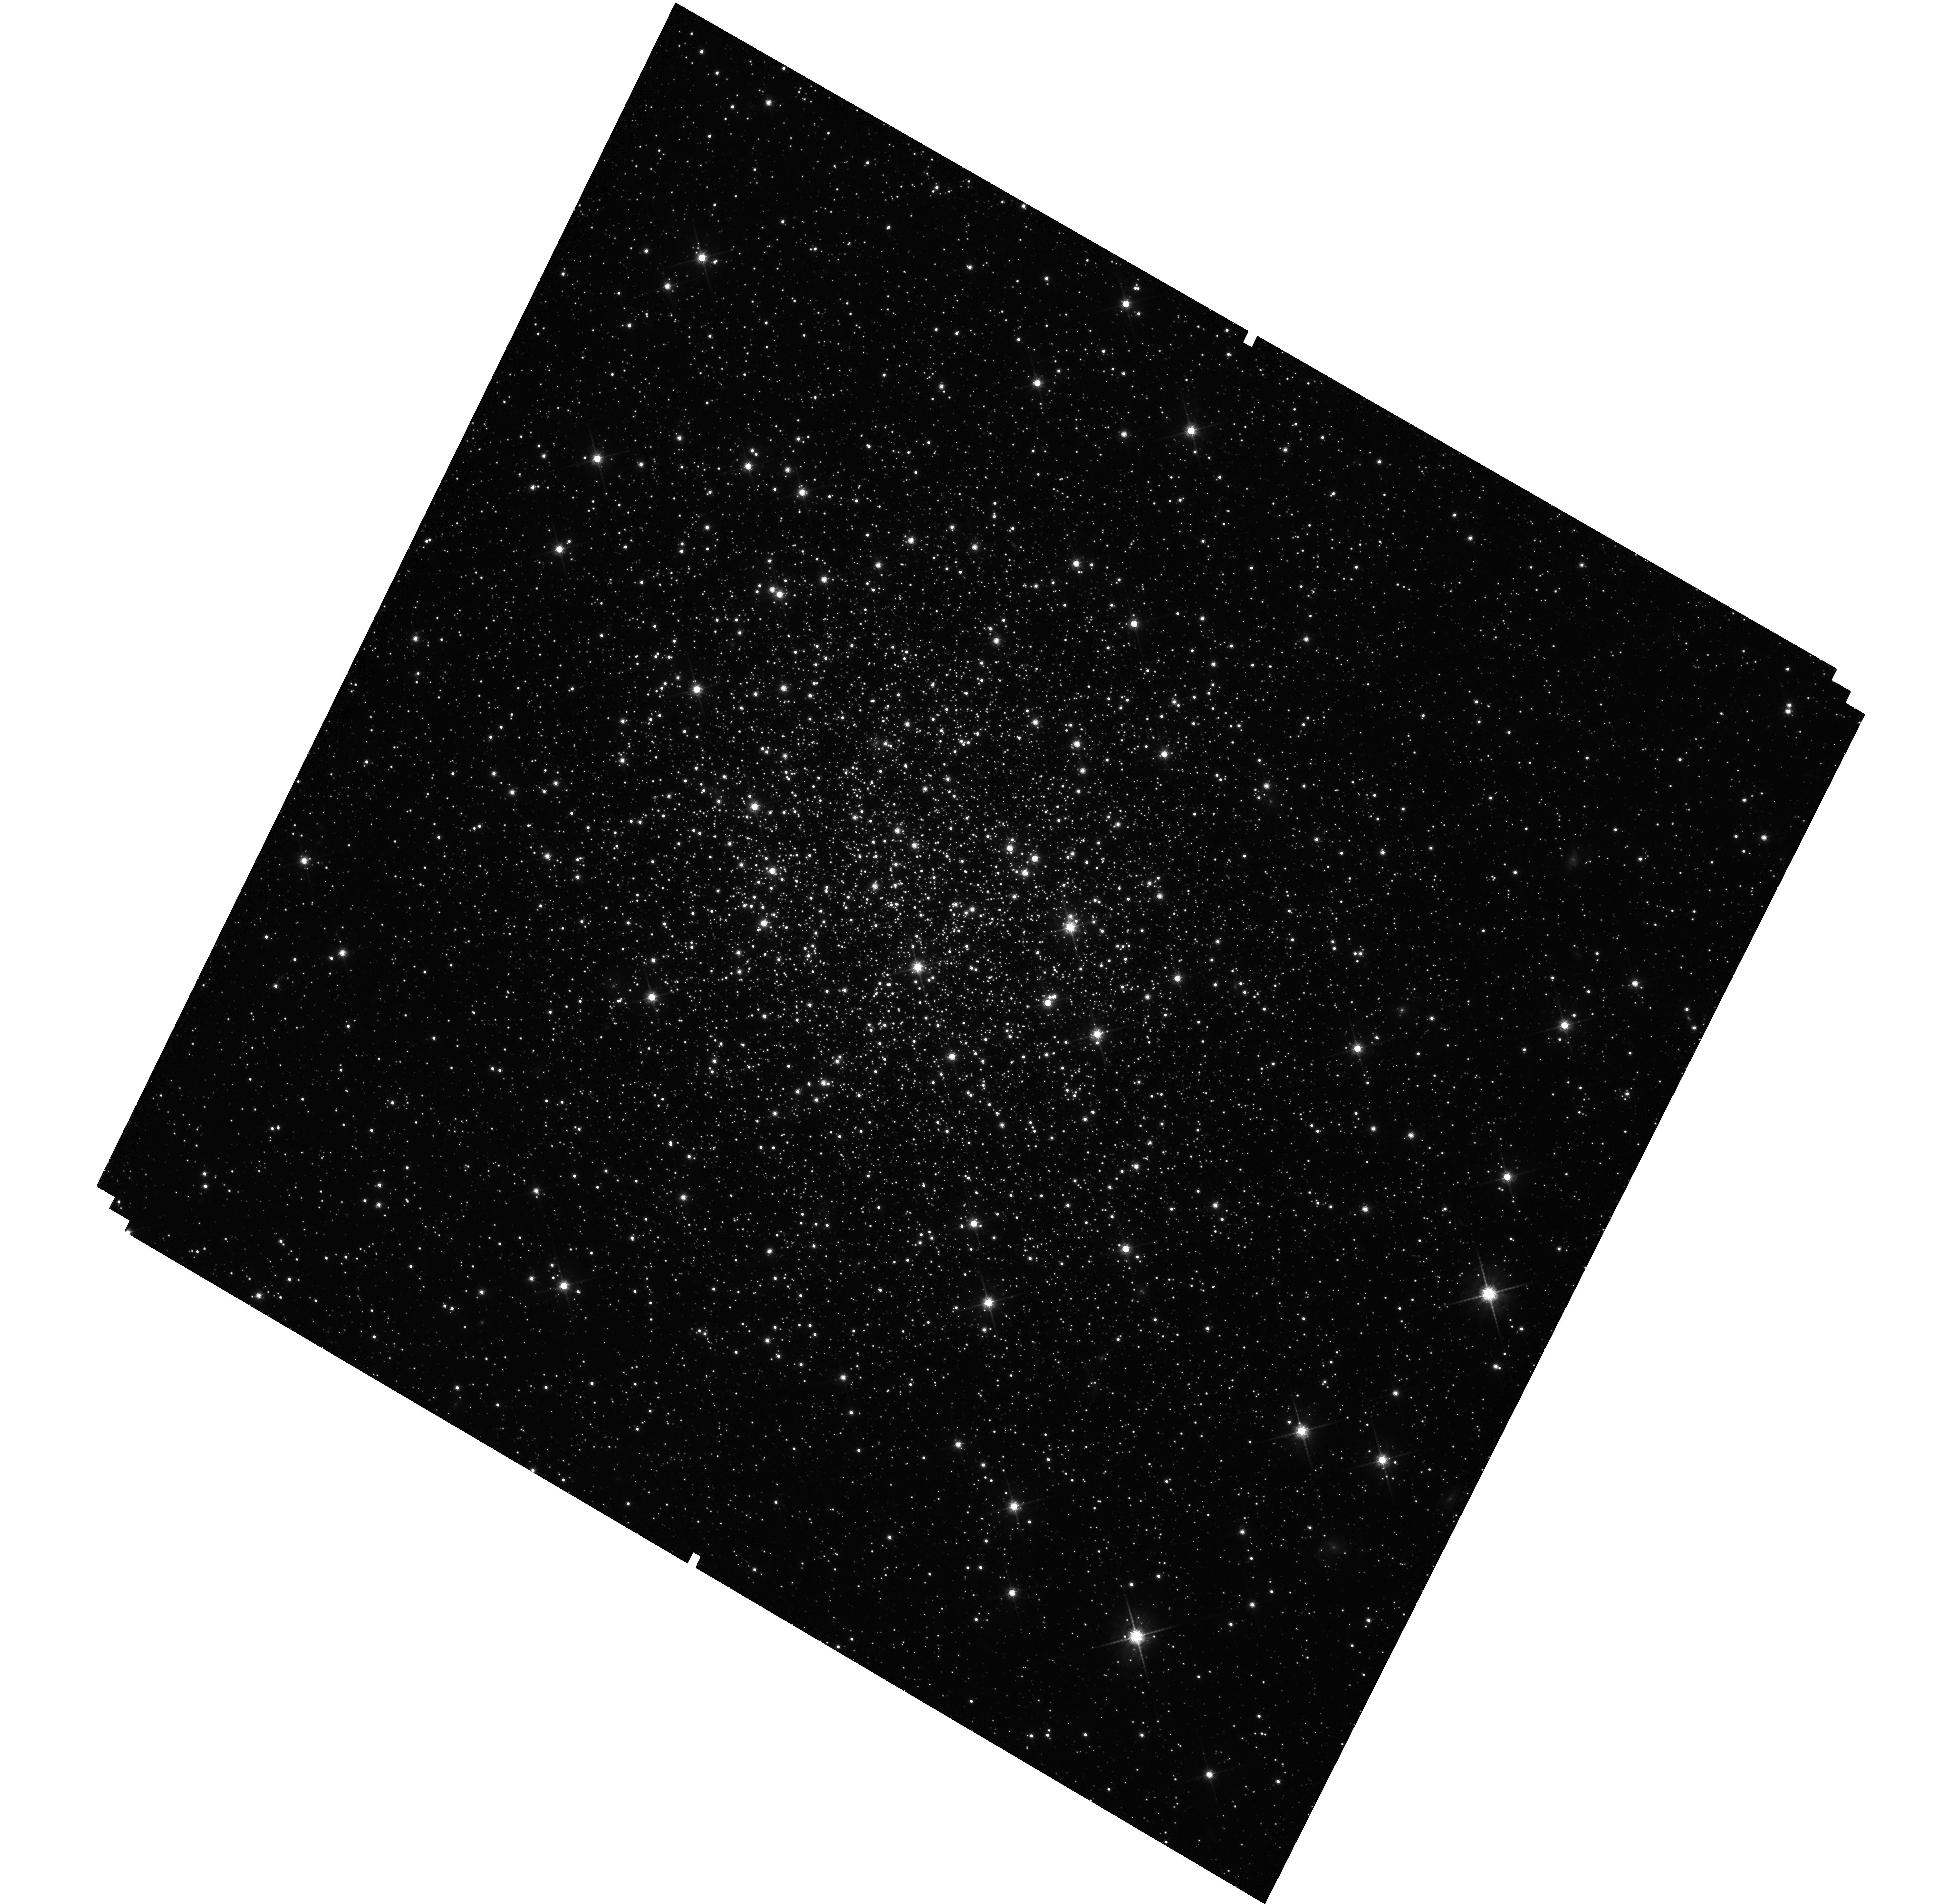
Target: NGC2121. Instrument: WFC3/UVIS. Filter: F814W. Exposure: 39 min. Observation ID: hst_15630_11_wfc3_uvis_f814w_idxz11

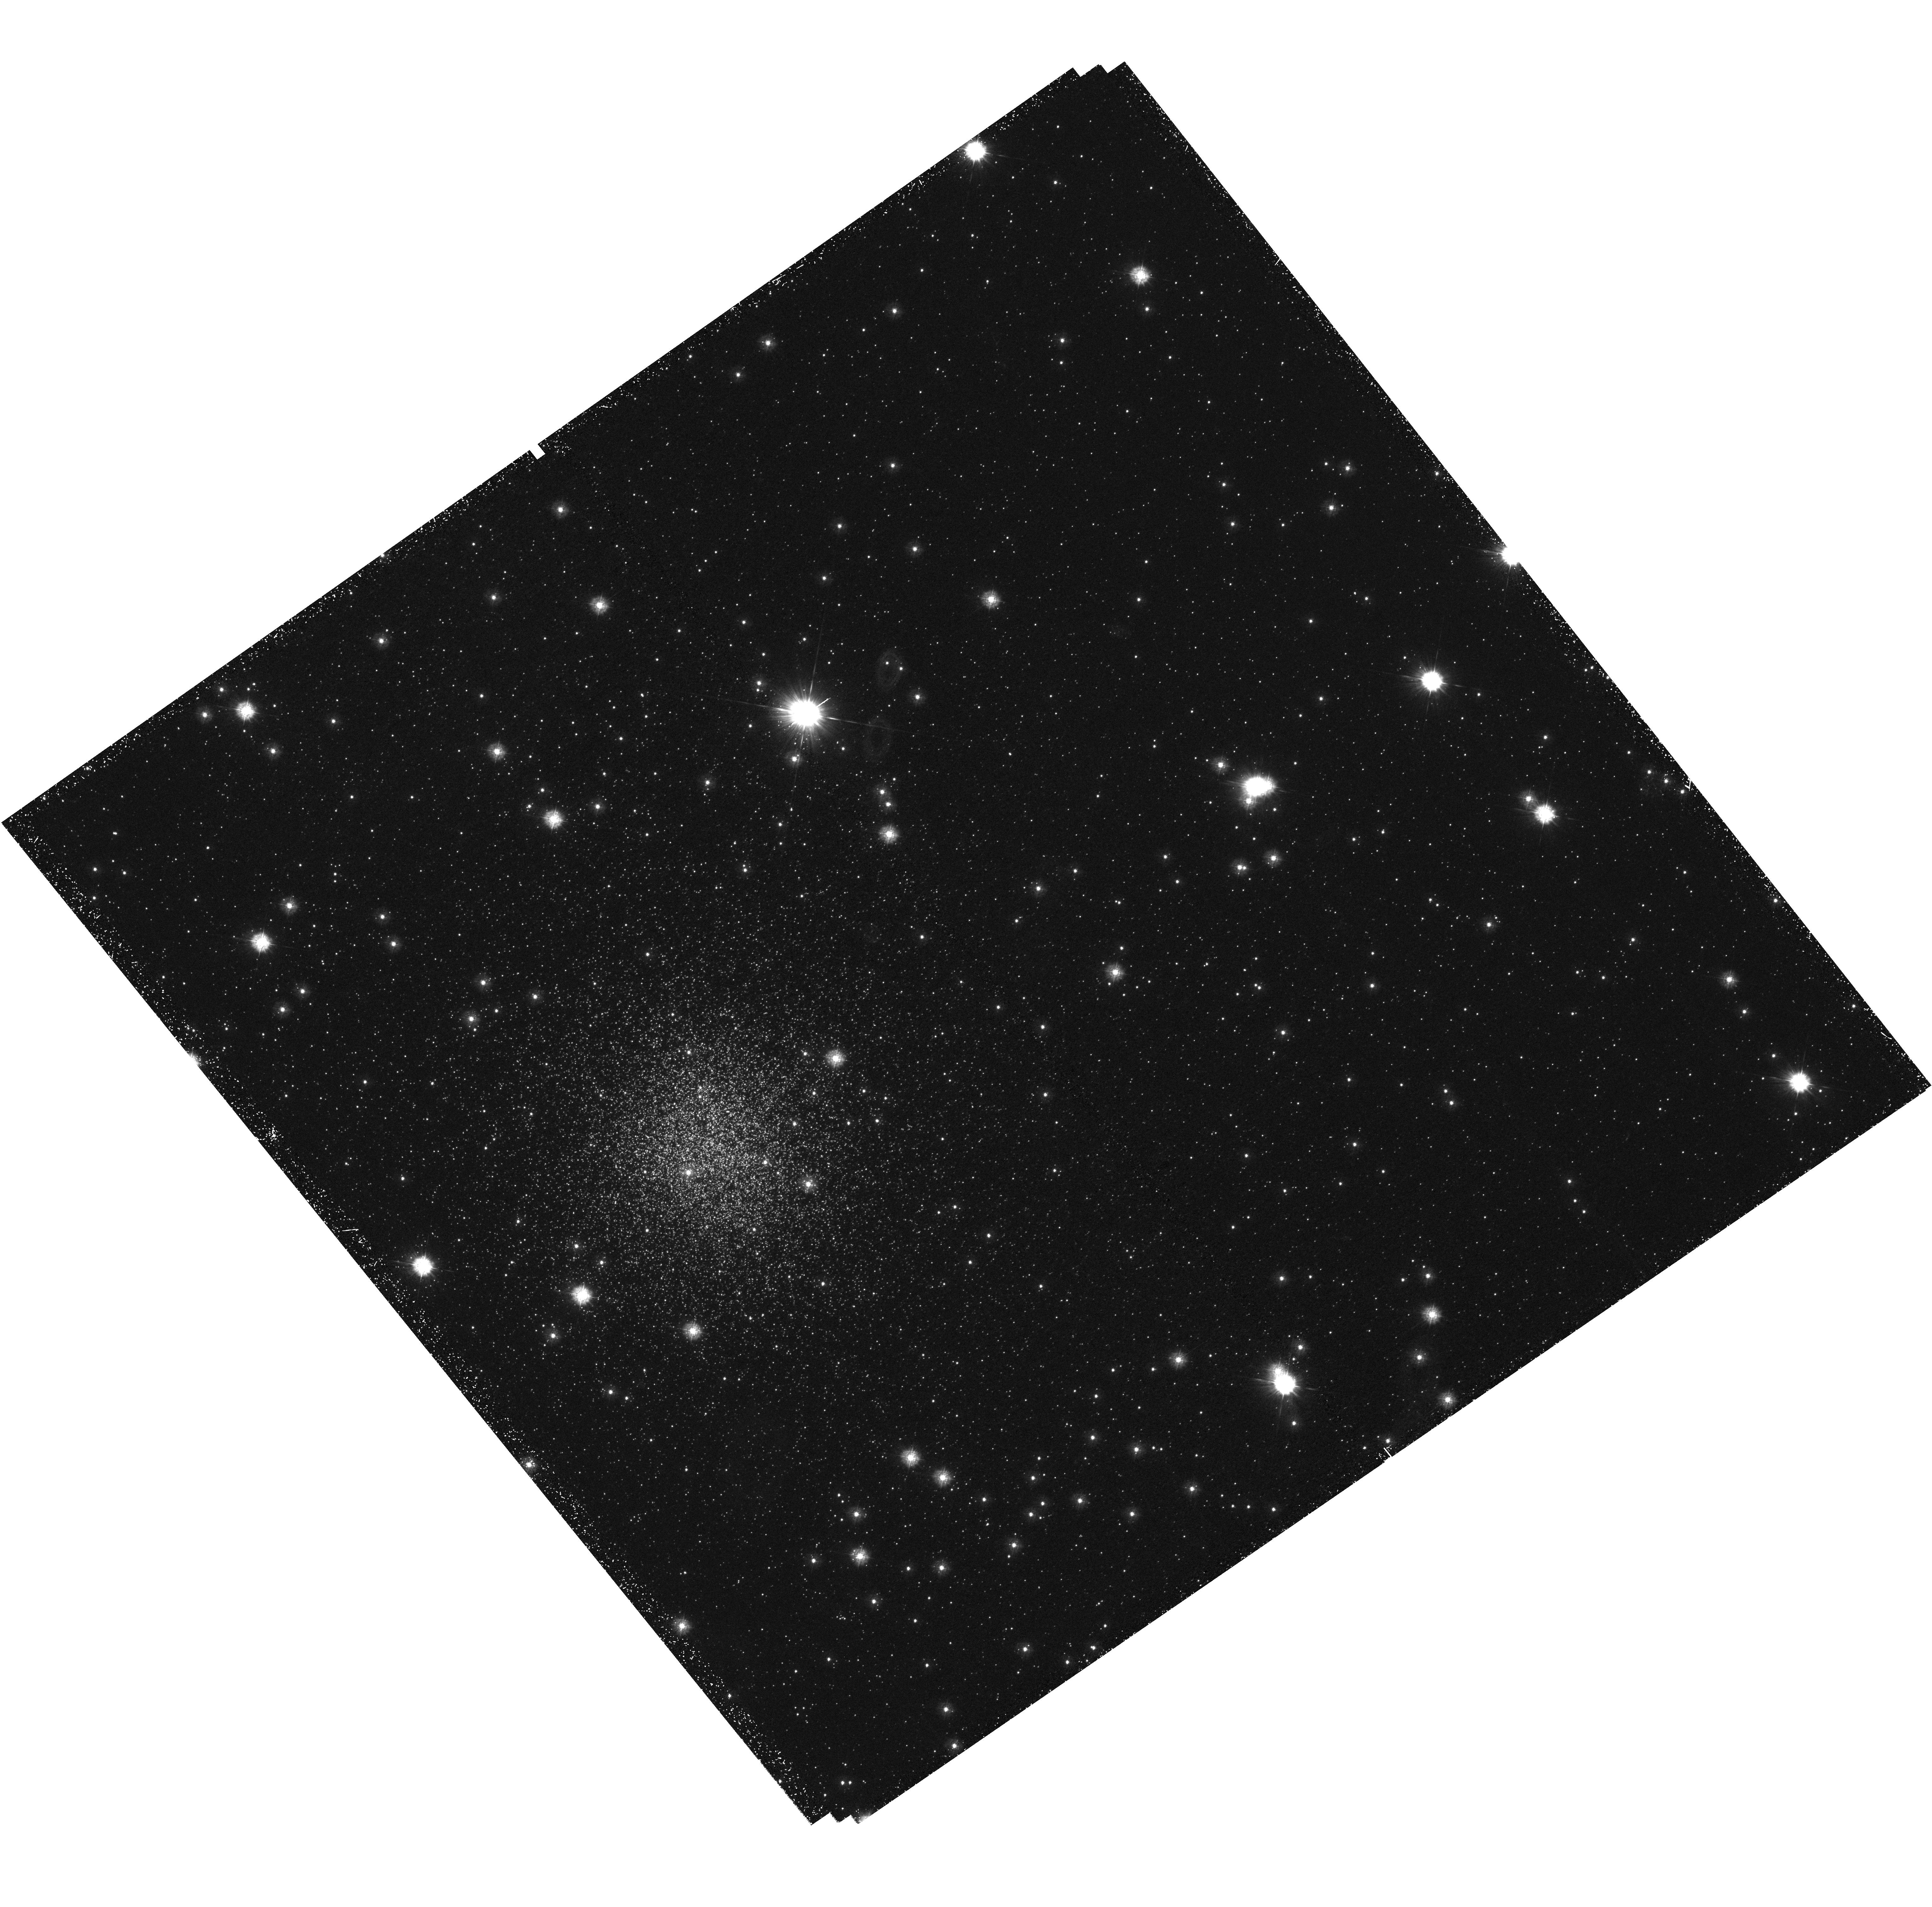
Target: NGC416. Instrument: WFC3/UVIS. Filter: F275W. Exposure: 2.5 h. Observation ID: hst_15630_02_wfc3_uvis_f275w_idxz02

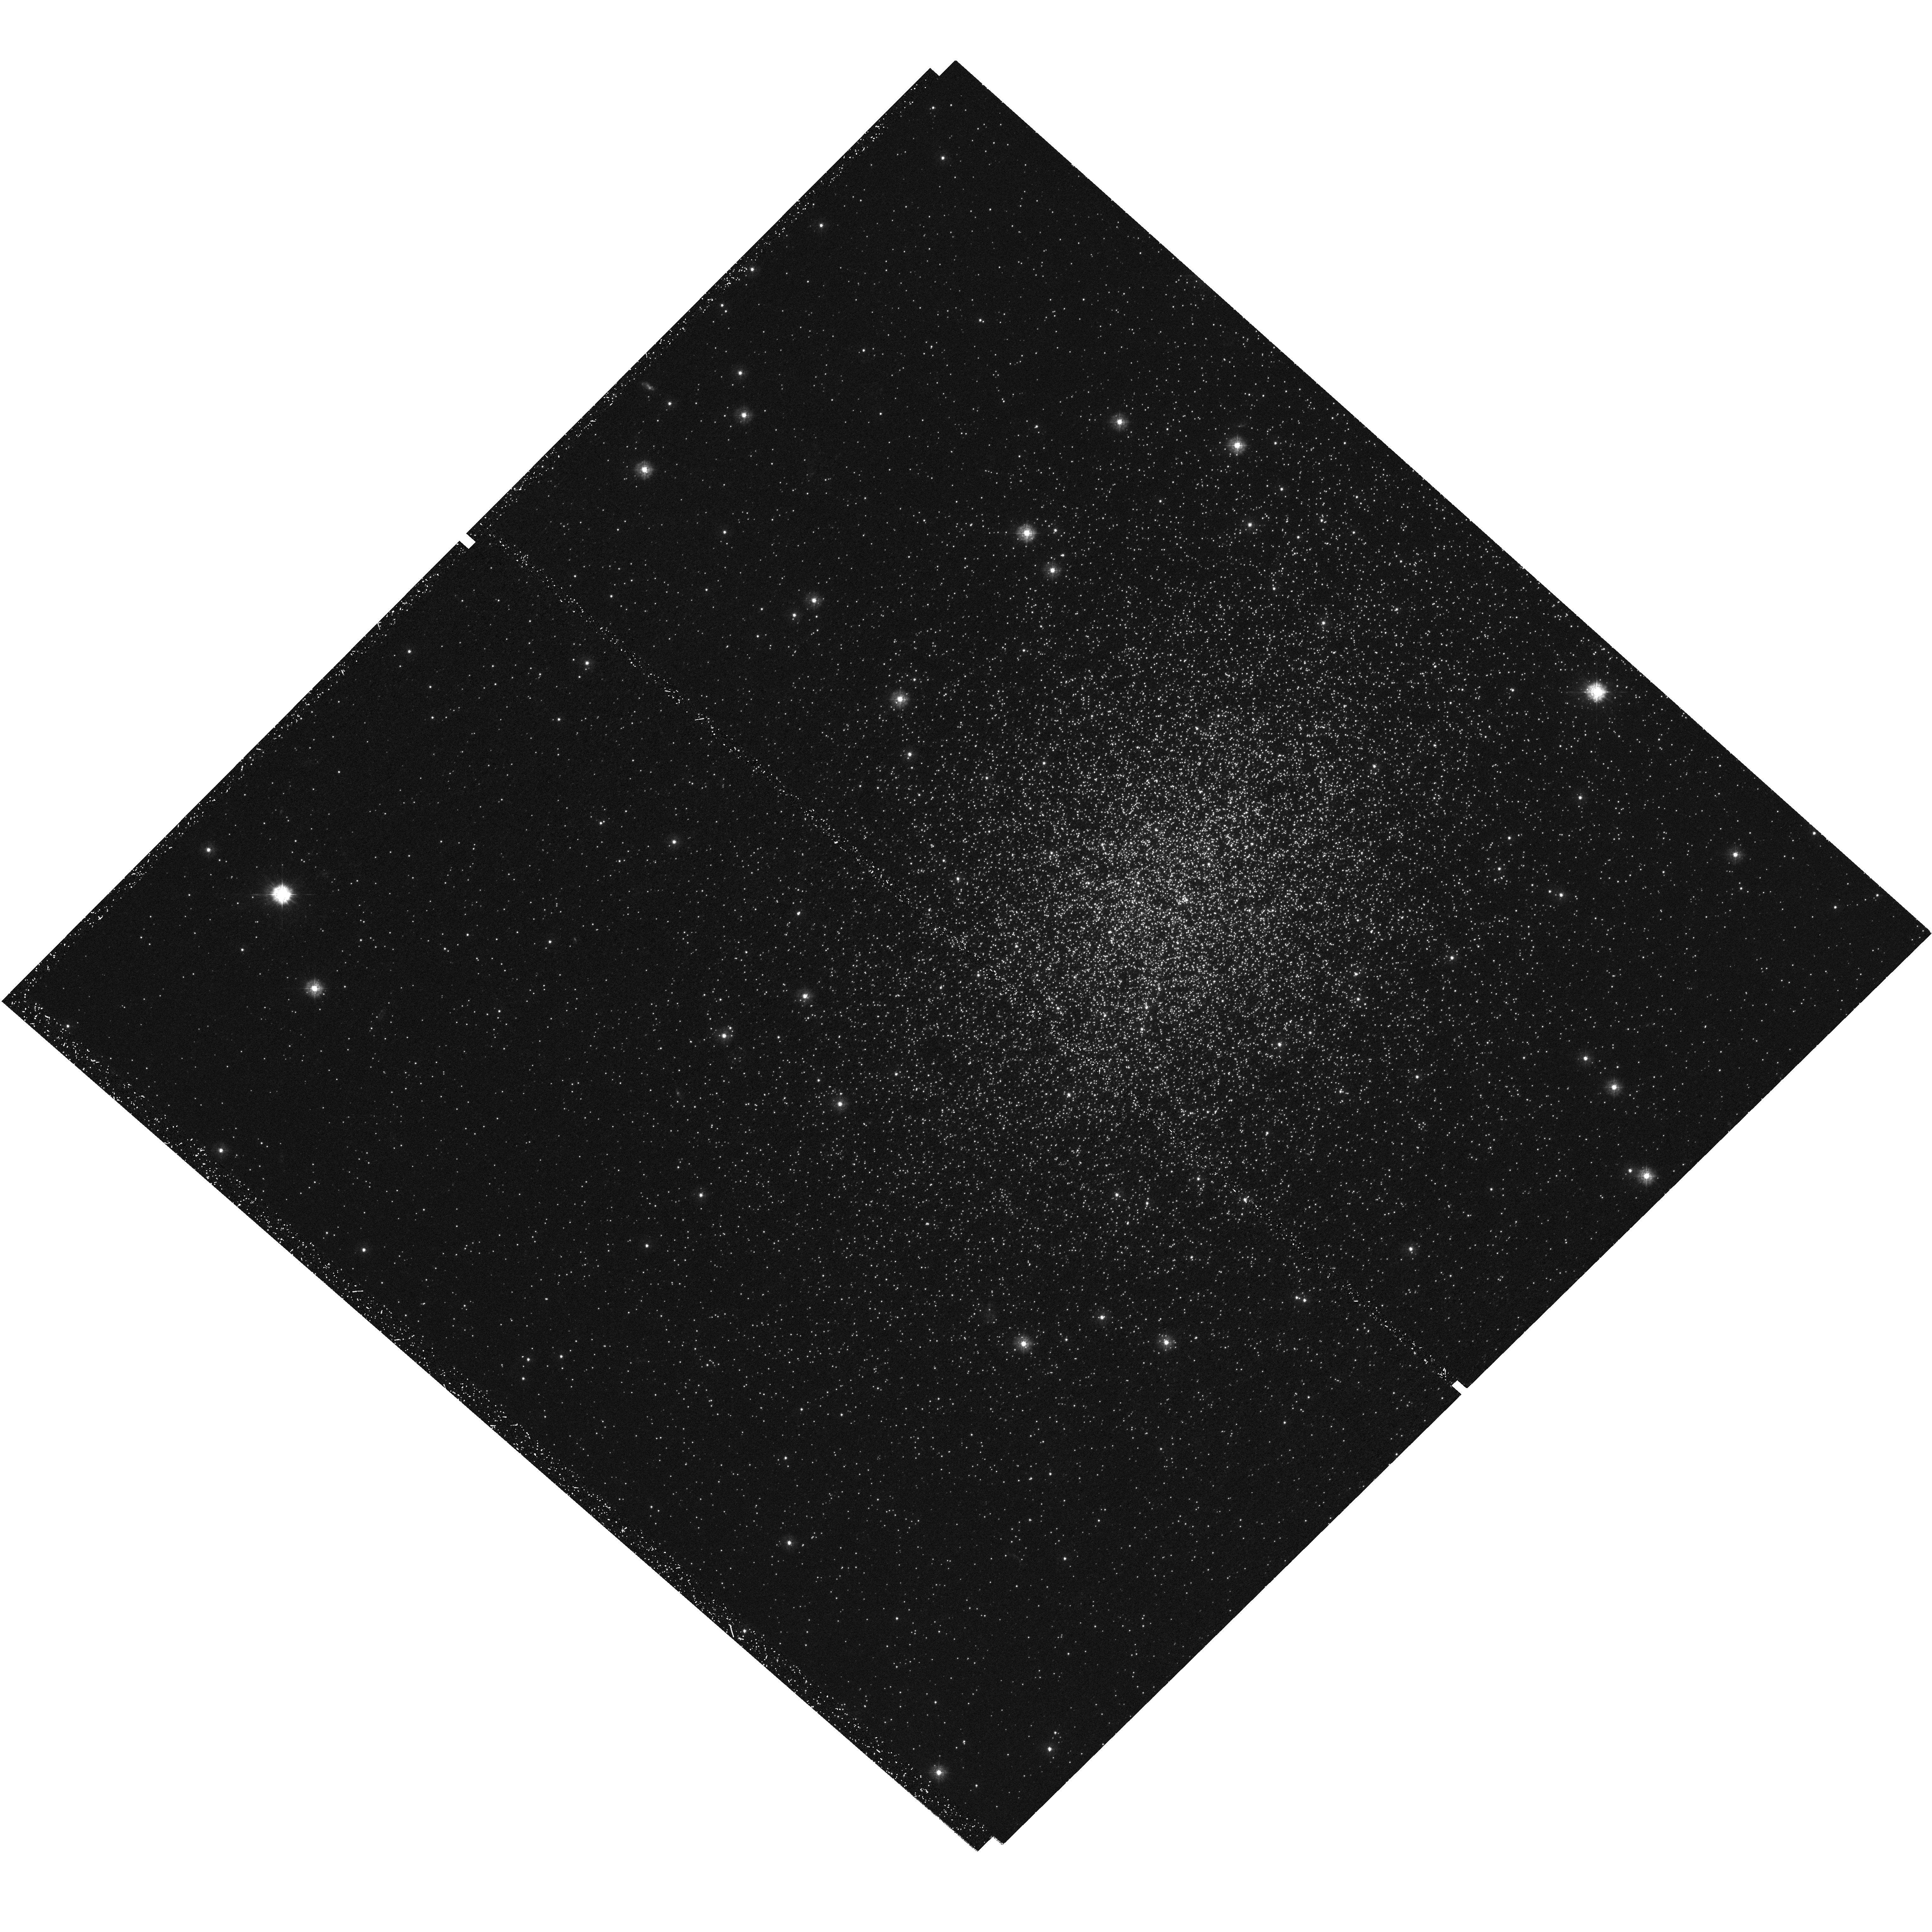
Target: NGC1978. Instrument: WFC3/UVIS. Filter: F275W. Exposure: 2.5 h. Observation ID: hst_15630_13_wfc3_uvis_f275w_idxz13

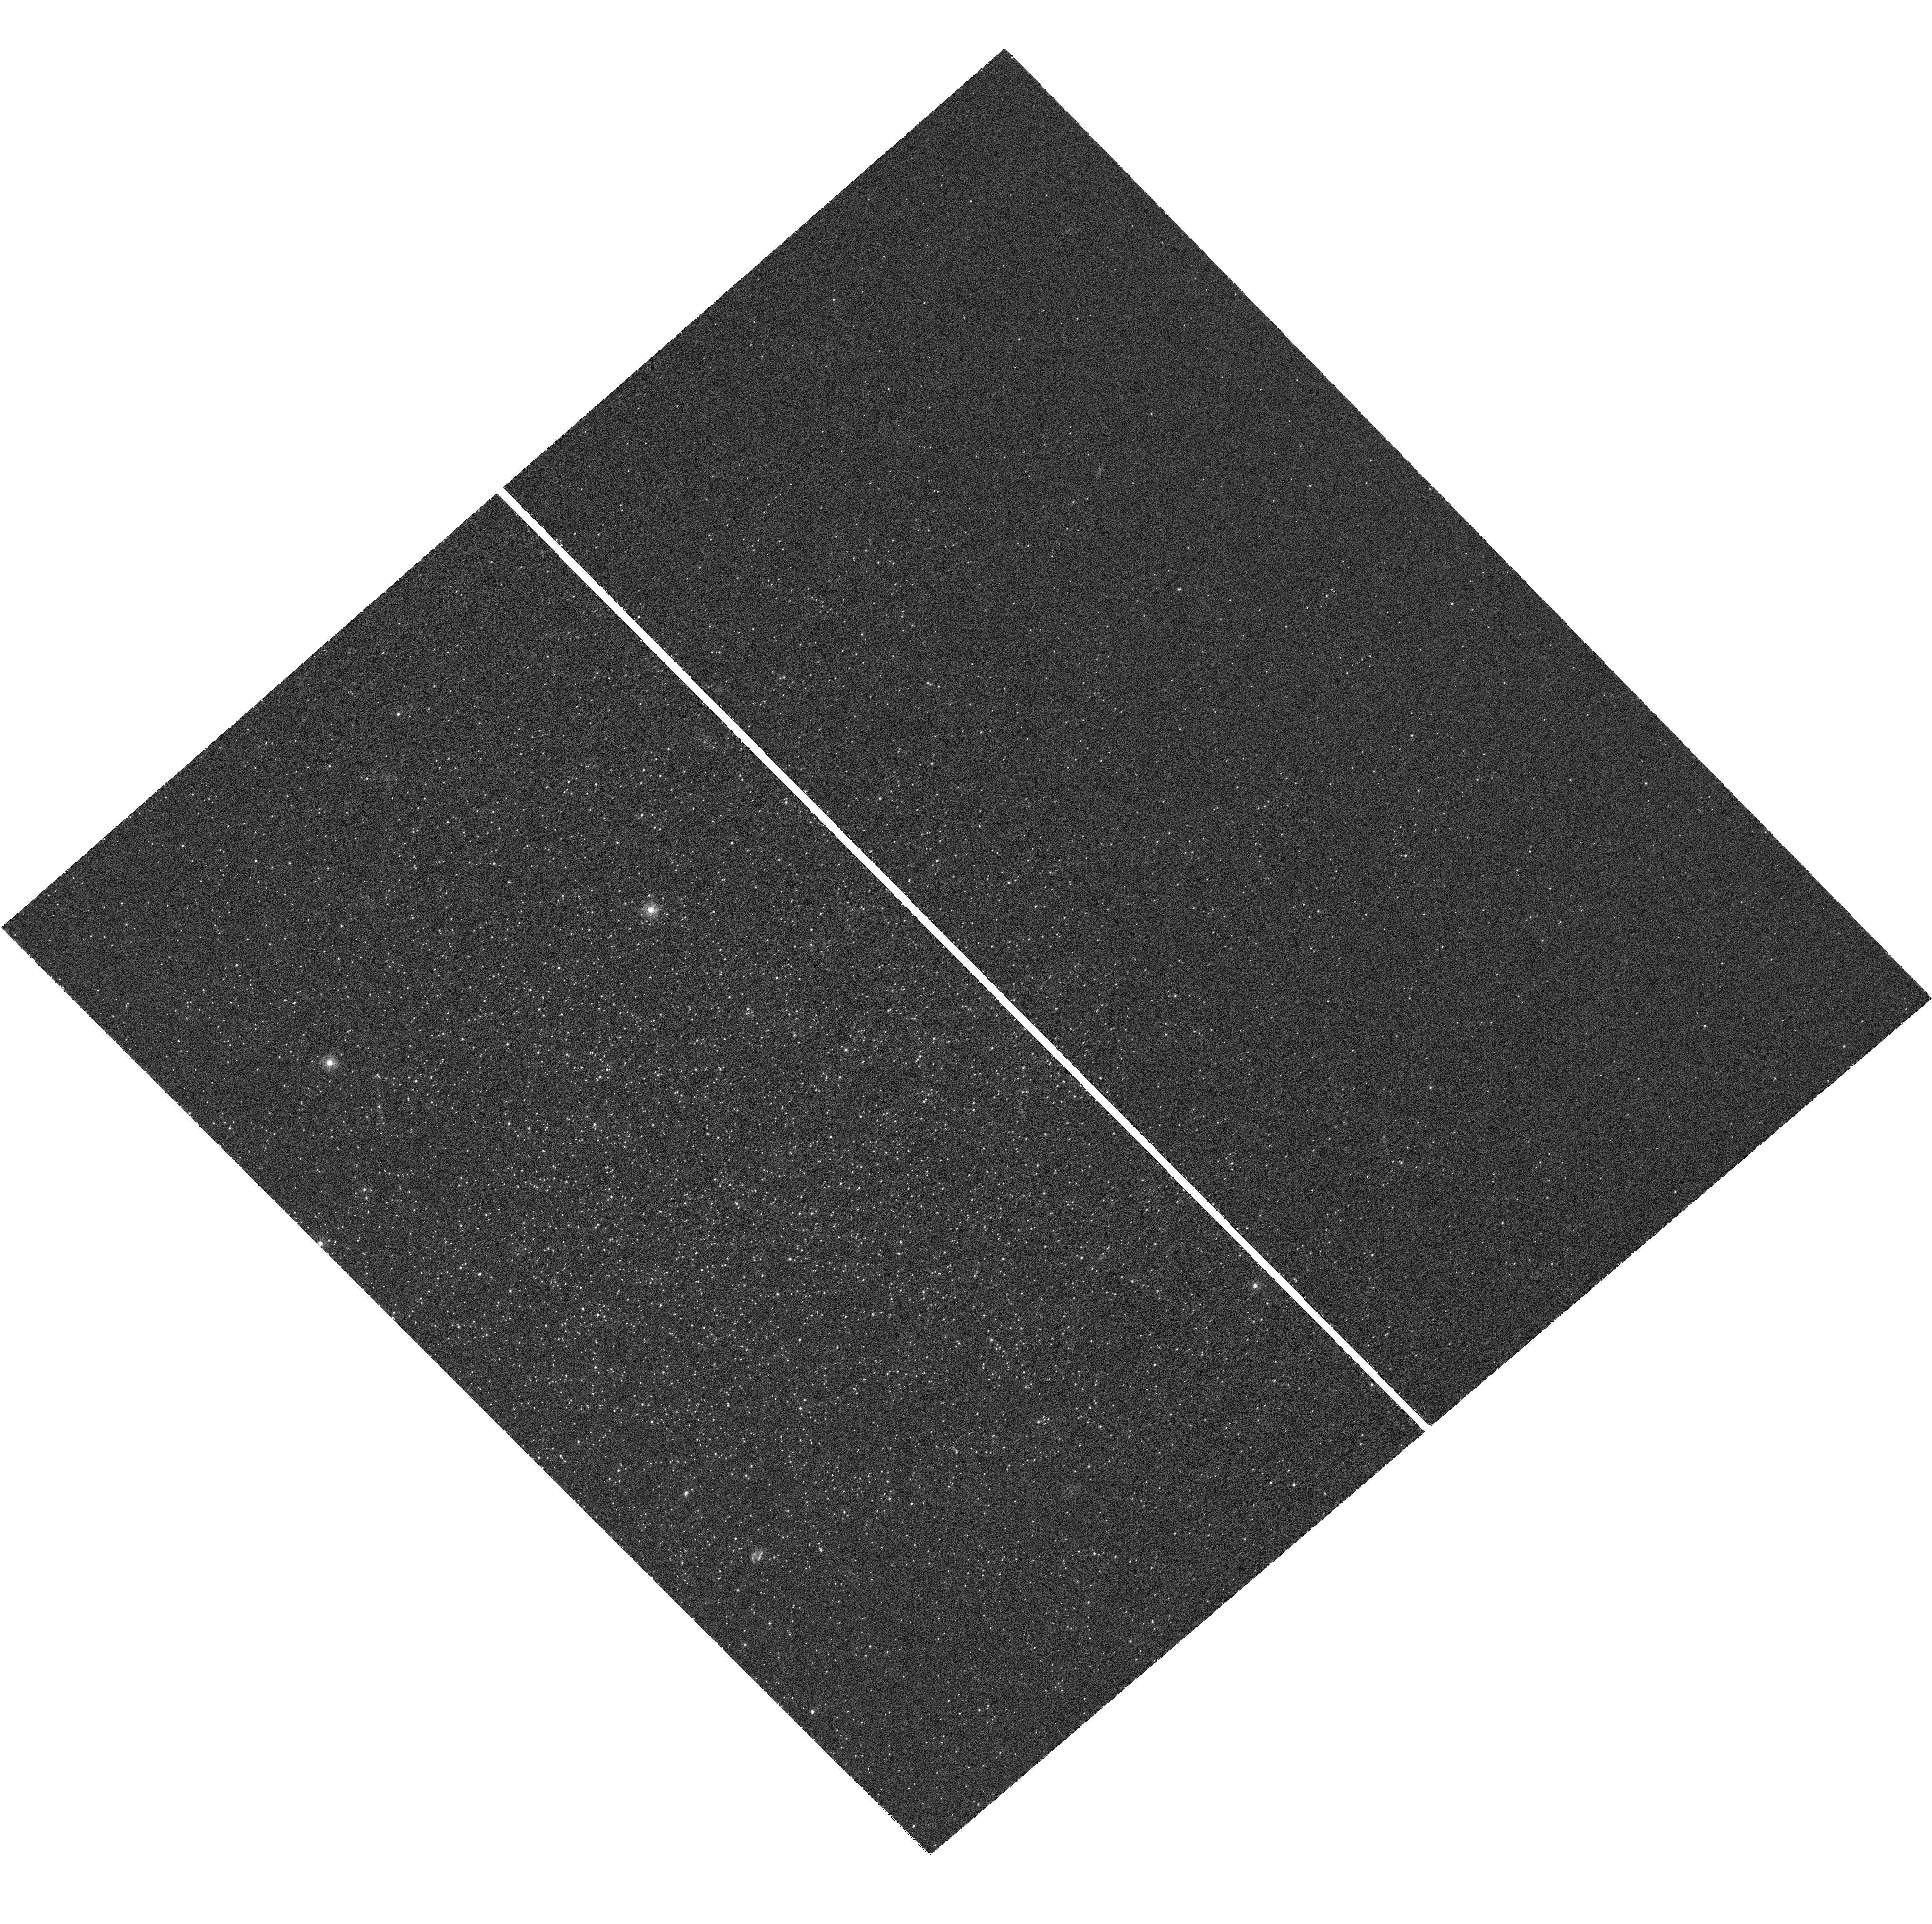
Target: CL-LINDSAY-1. Instrument: WFC3/UVIS. Filter: F275W. Exposure: 2.5 h. Observation ID: hst_15630_06_wfc3_uvis_f275w_idxz06

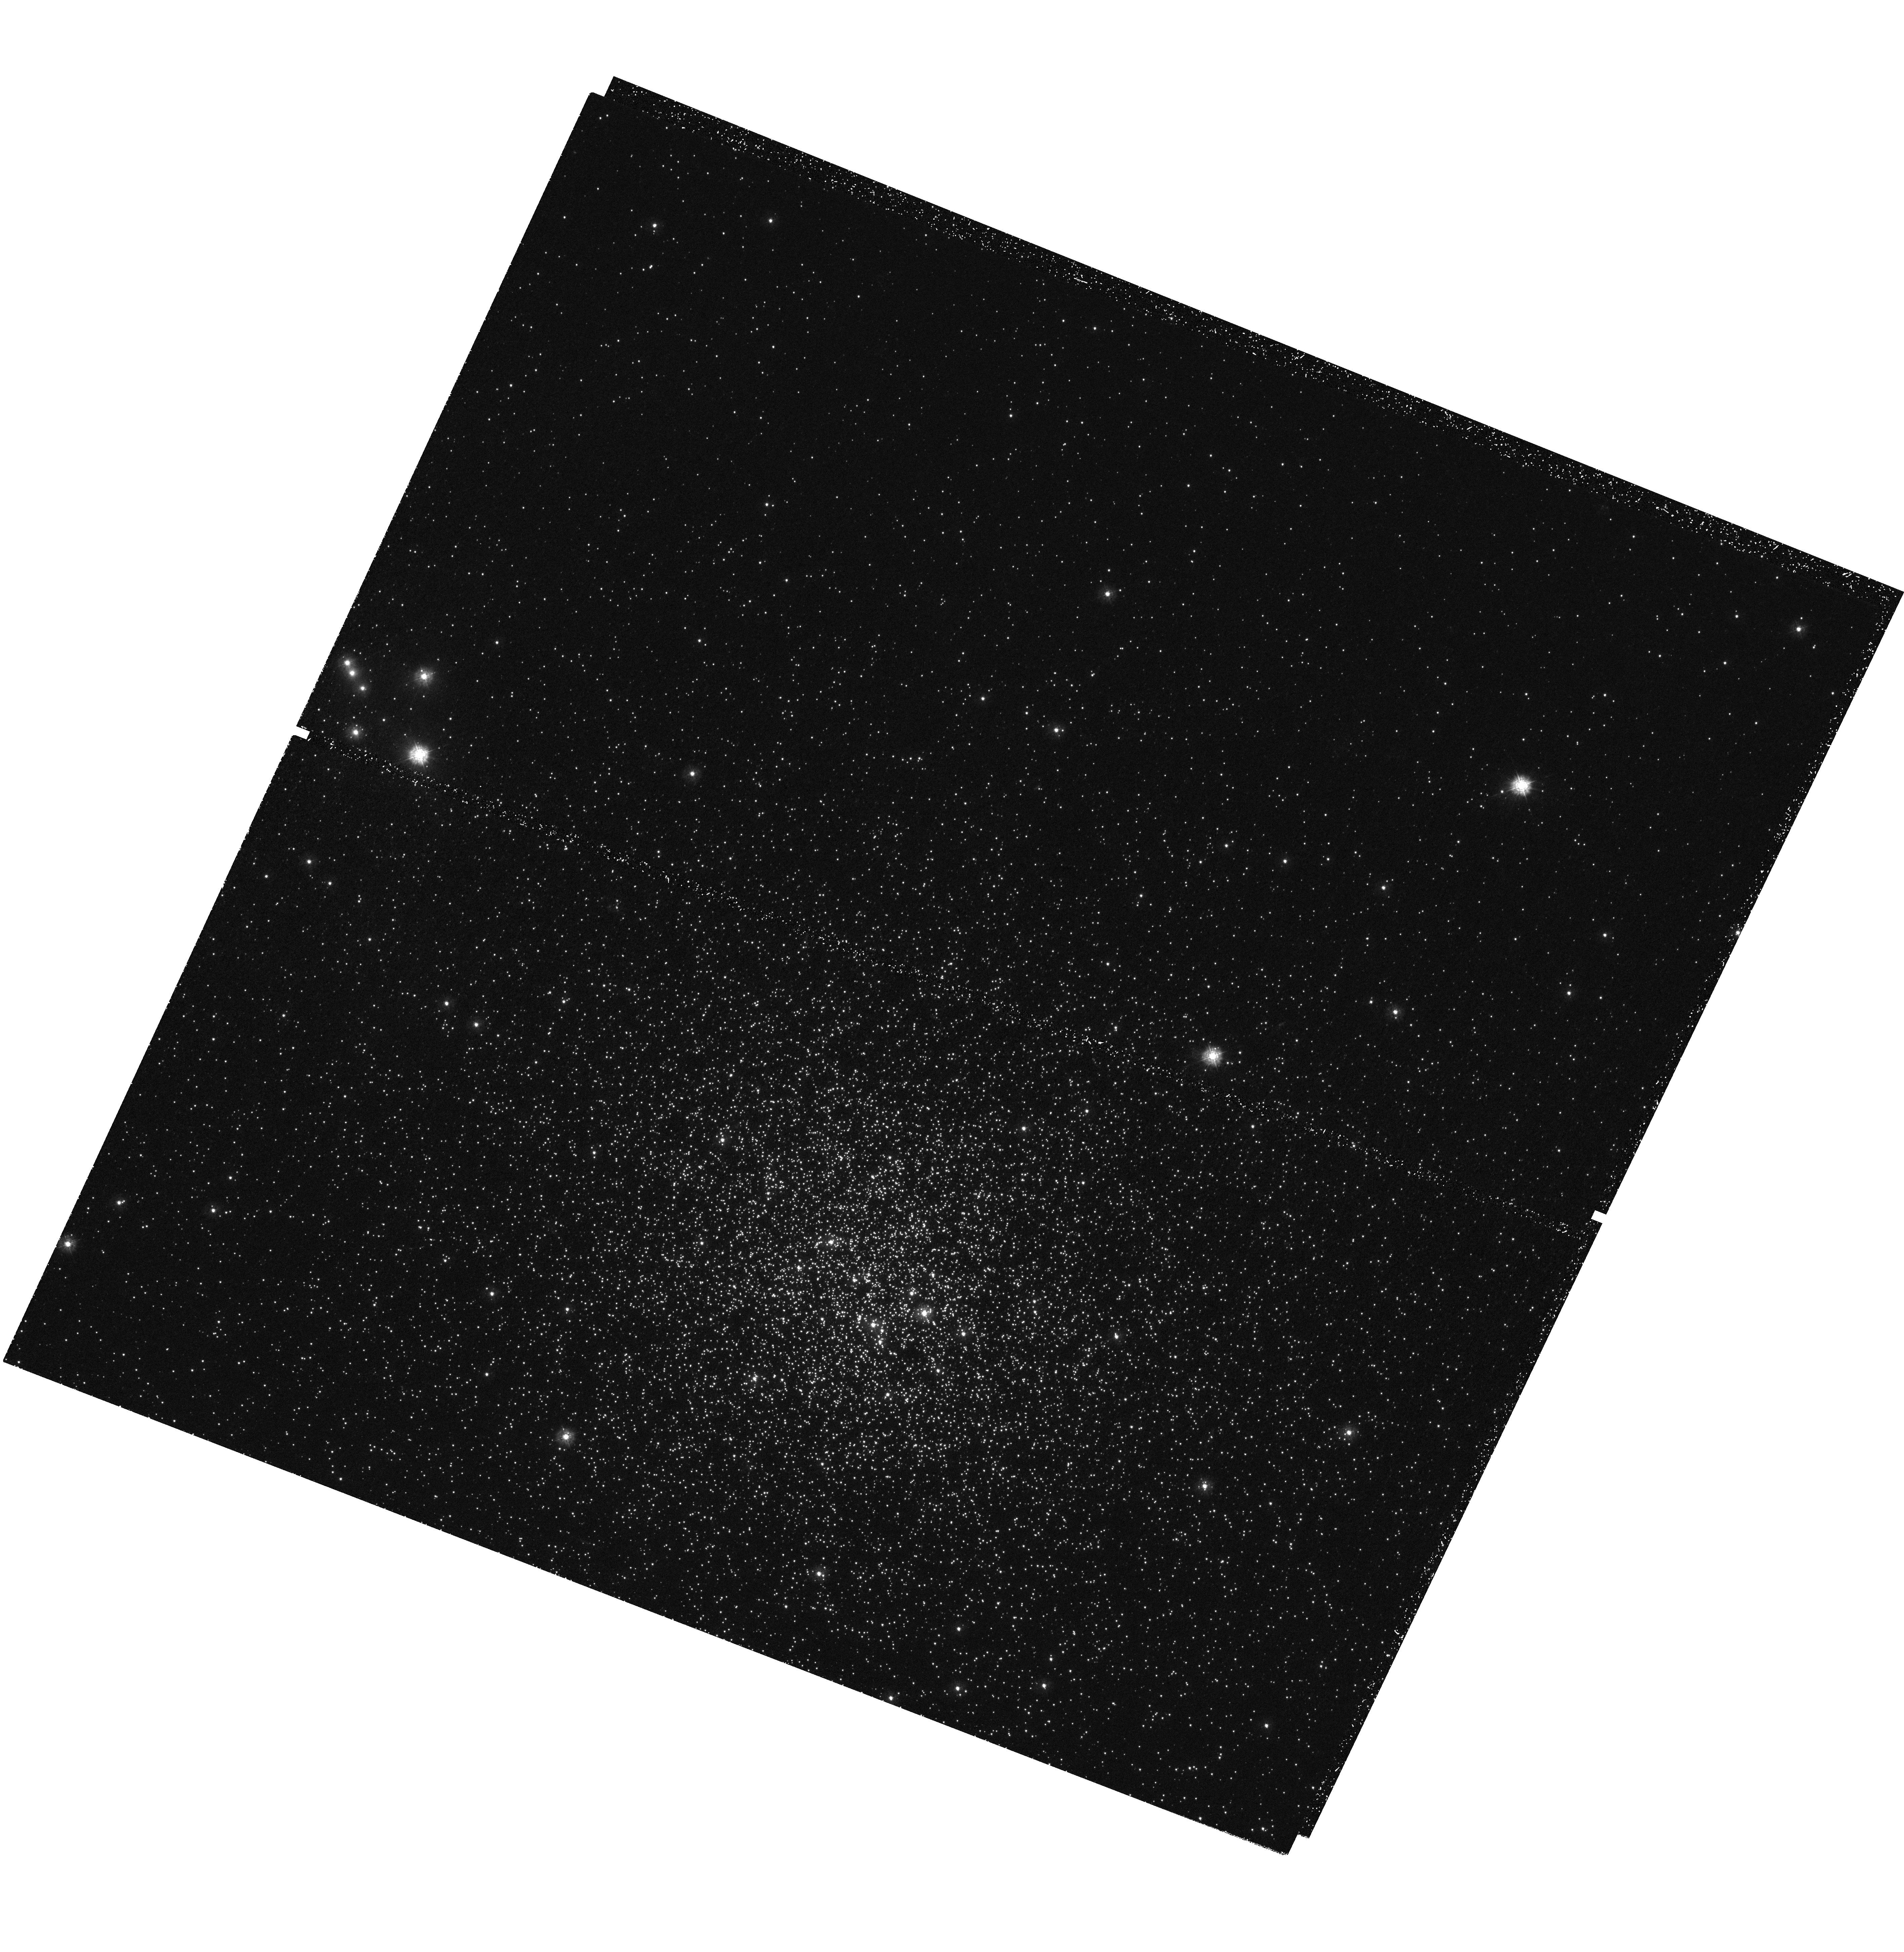
Target: NGC1783. Instrument: WFC3/UVIS. Filter: F275W. Exposure: 2.5 h. Observation ID: hst_15630_08_wfc3_uvis_f275w_idxz08

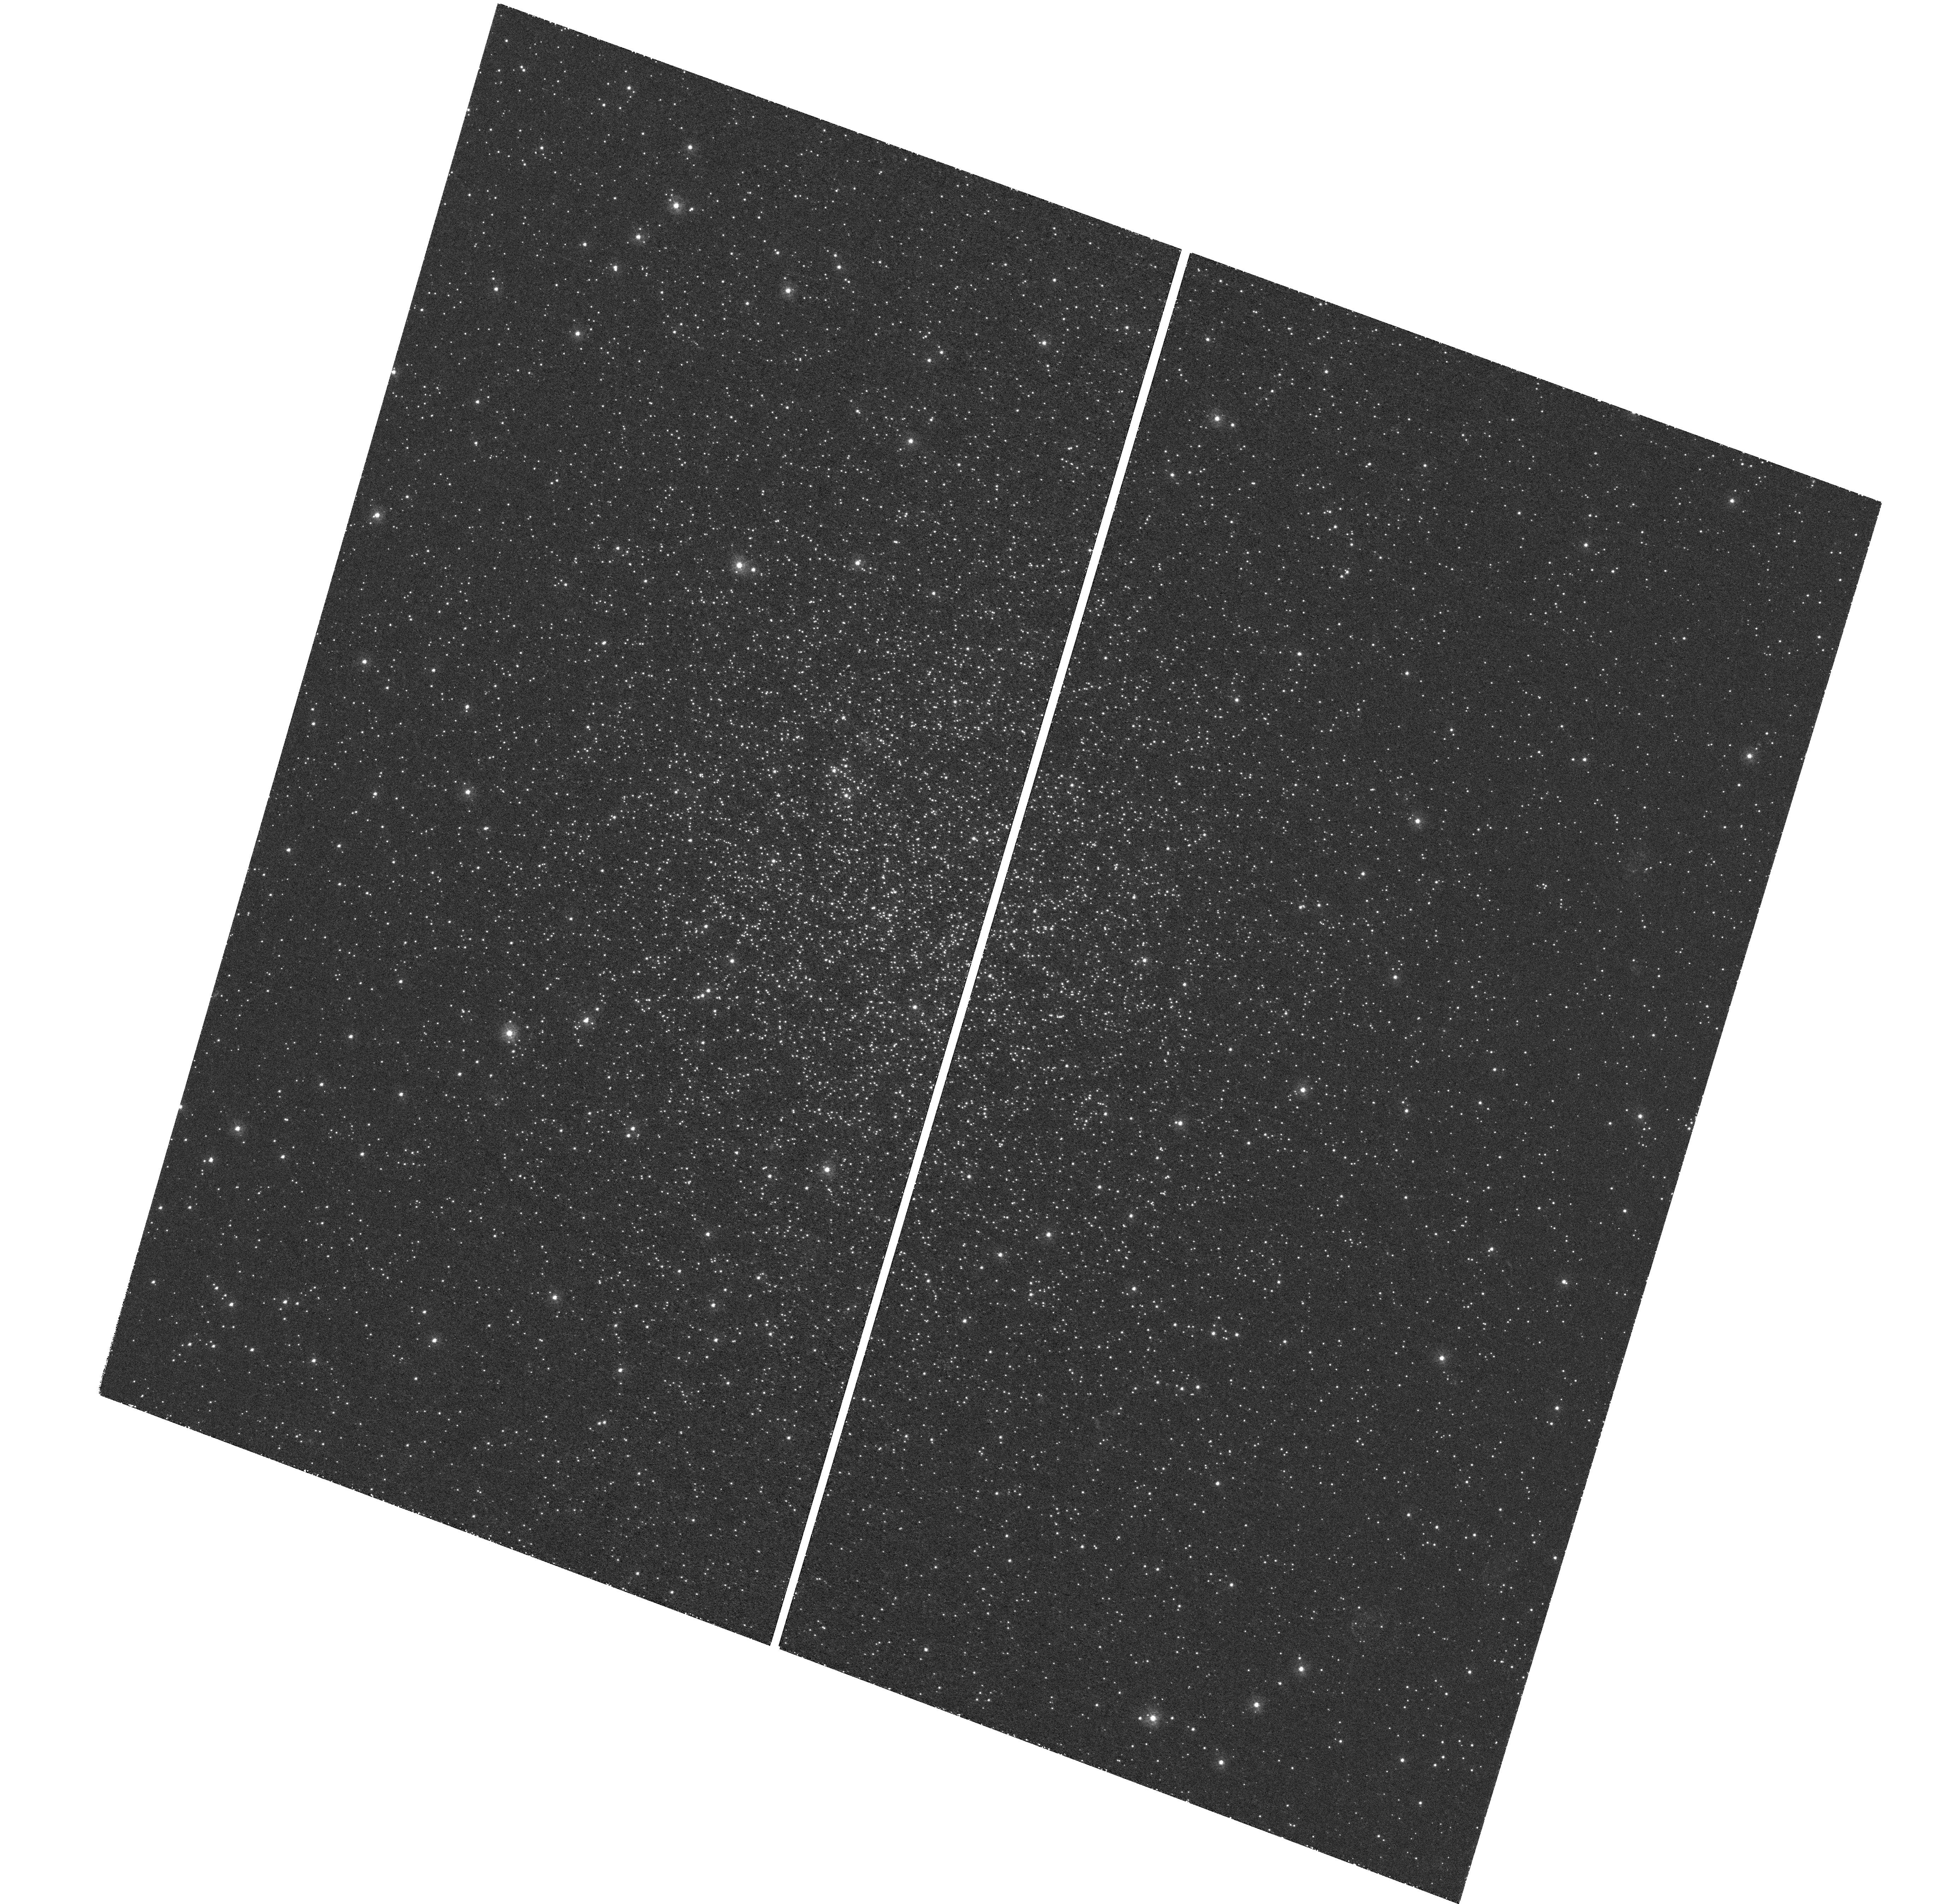
Target: NGC2121. Instrument: WFC3/UVIS. Filter: F275W. Exposure: 2.5 h. Observation ID: hst_15630_10_wfc3_uvis_f275w_idxz10

A Full Characterisation of the Multiple Population Properties of Young Globular Clusters (PI: Bastian, Nate)

Recent HST surveys of massive stellar clusters in the Galaxy and Magellanic Clouds have opened an entirely new window on the phenomenon of multiple populations (MPs, i.e. star-to-star abundance variations within clusters). First, the HST Galactic GC UV Legacy survey has found a strong trend between the present day mass of ancient globular clusters (GCs) and the properties of the multiple populations within them, namely an increase in the fraction of chemically anomalous (a.k.a. enriched or second generation) stars as a function of cluster mass. Secondly, the Magellanic Cloud survey has found a strong correlation between the cluster age and the properties of the MPs (at a fixed mass), with clusters younger than 2 Gyr not showing abundance variations and clusters above this age, showing them. Additionally, from 2 to ~10 Gyr the survey found an increase in the abundance spread ([N/Fe]) with increasing age. These two surveys applied different strategies so that unfortunately the results are not directly comparable. Here we propose to put the two surveys on the same footing by observing a sub-sample of the Magellanic Cloud clusters with the F275W filter. By using the newly developed "chromosome maps" (exploiting the F275W, F336W, F438W, and F814W images) we will be able to directly compare the young, intermediate and ancient clusters in a homogeneous manner. It will also allow us to trace the evolution of MPs (in terms of their detailed abundances in N, O, and He), as a function of age. These observations will hopefully lead to new theories for the origin of MPs in an entirely unexpected direction from all previous work.